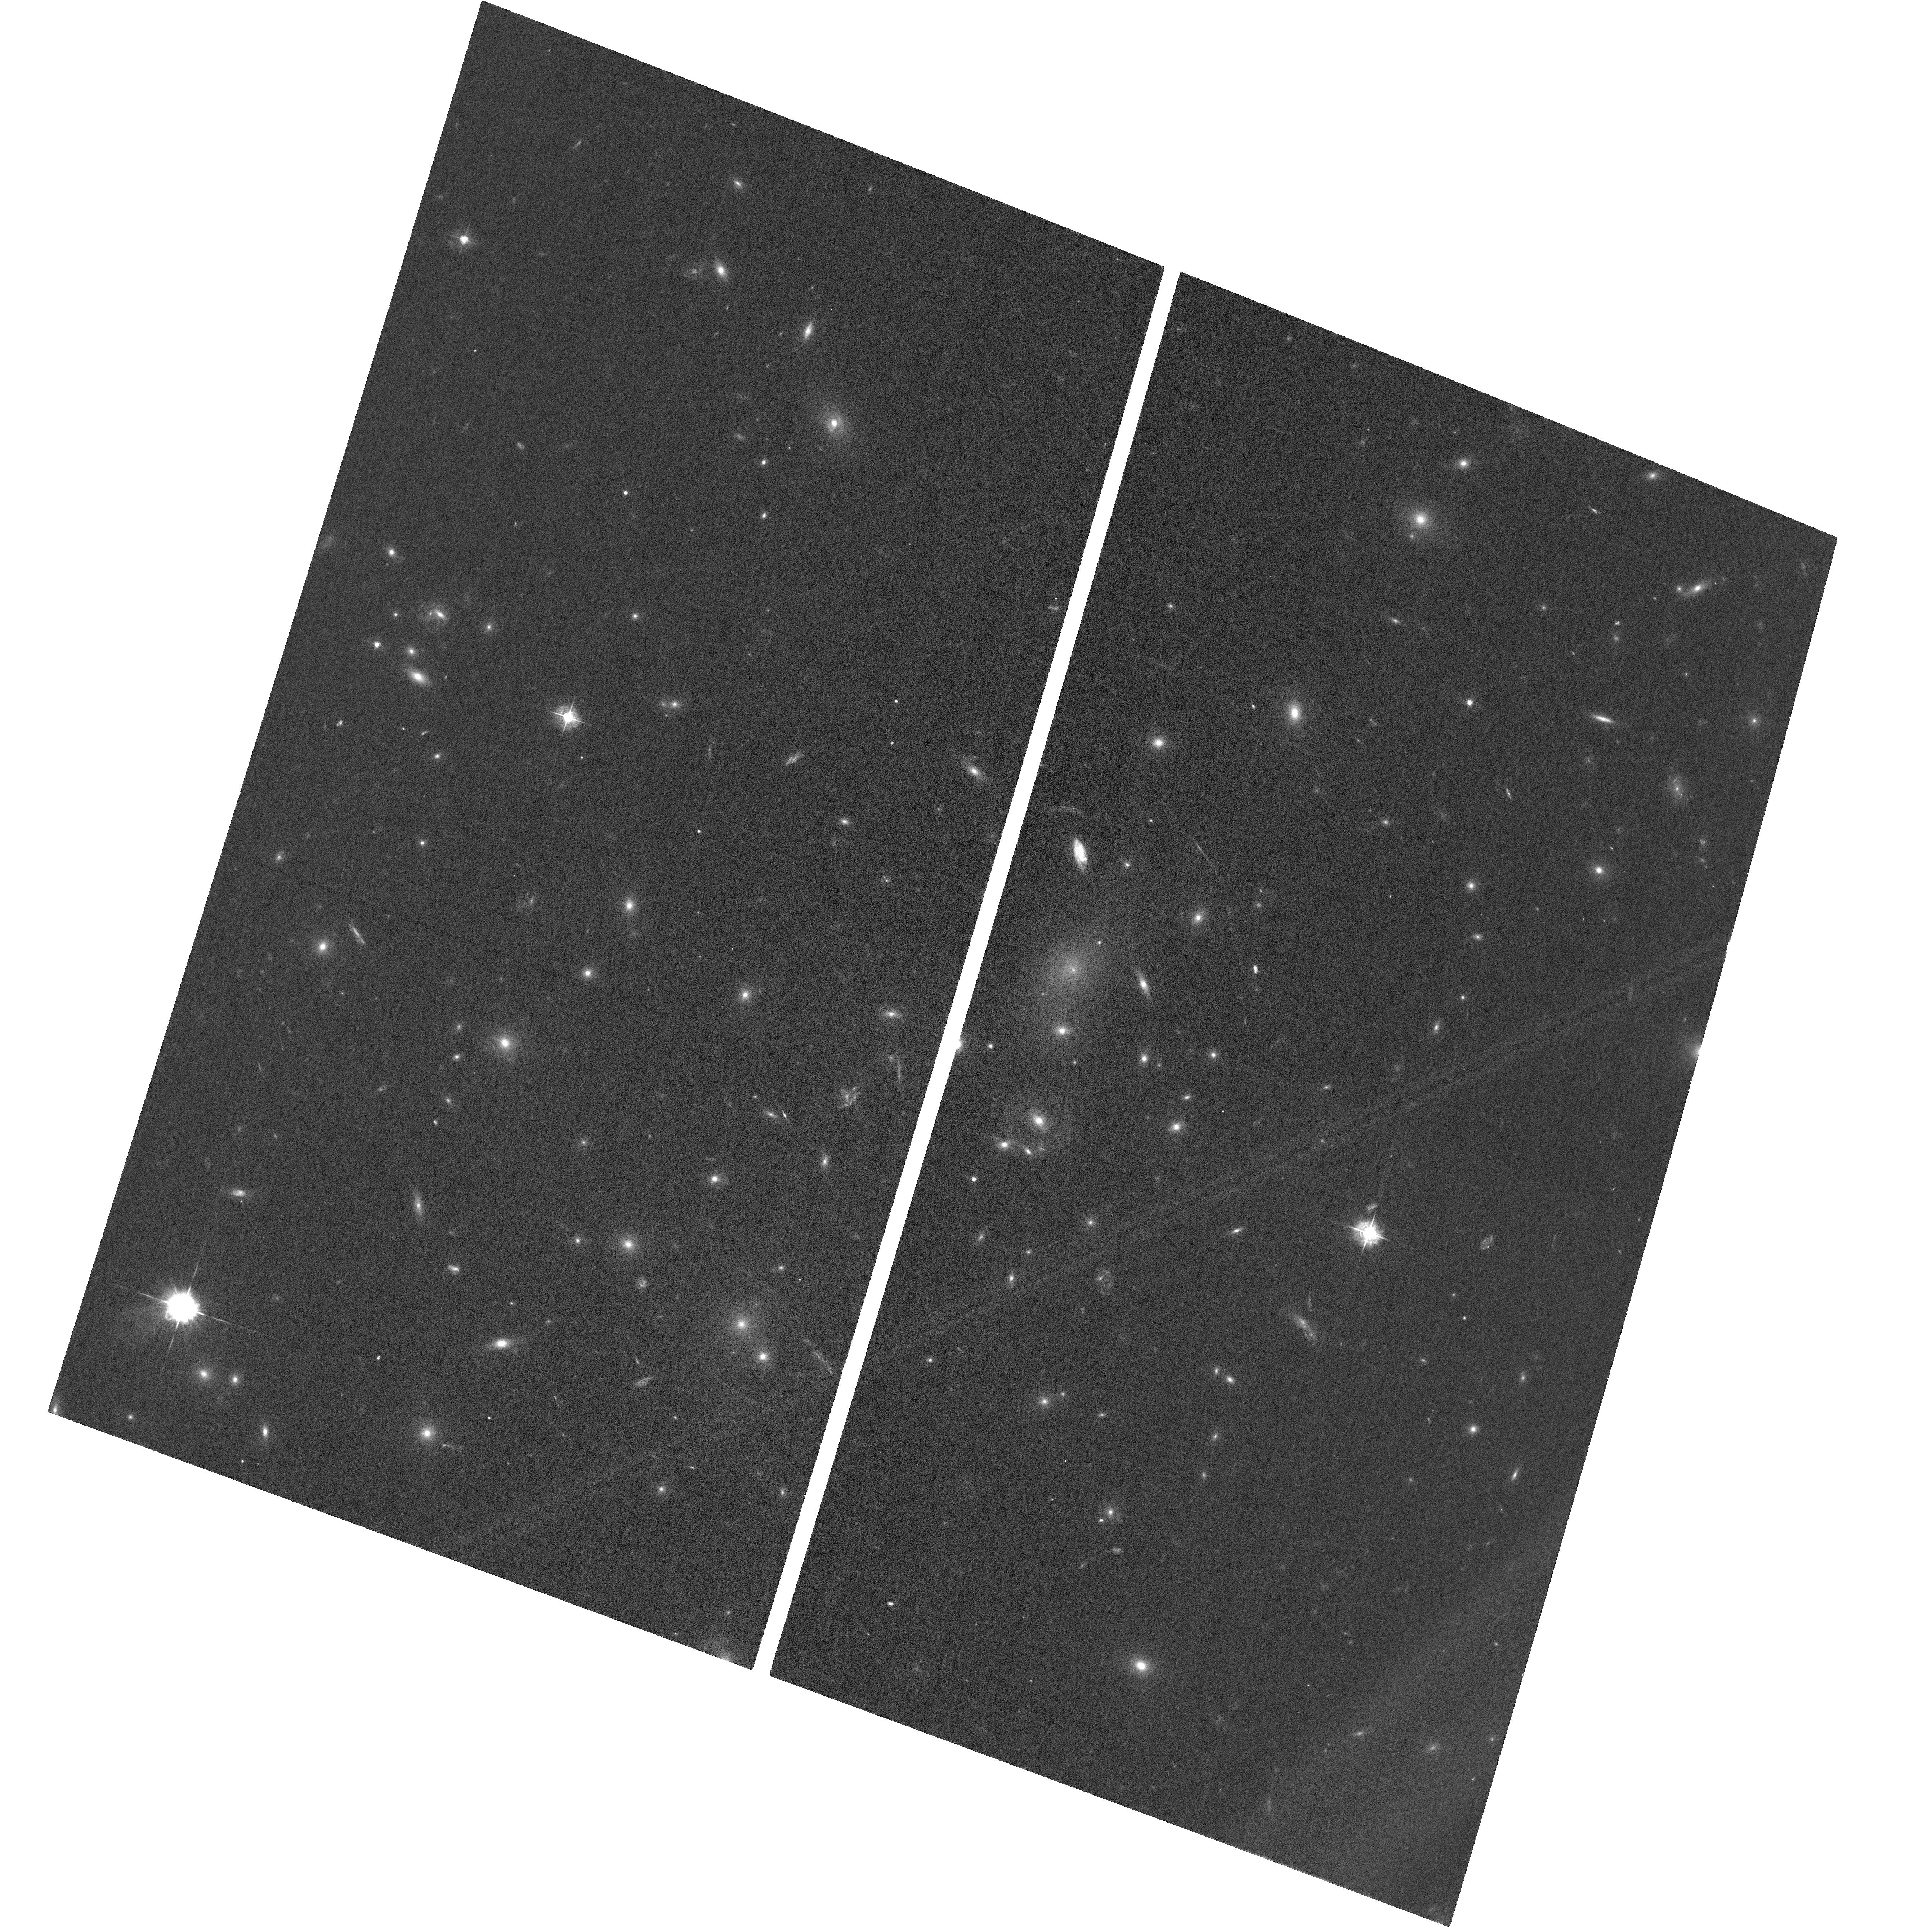
Target: ABELL2218
Instrument: ACS/WFC
Filter: F435W
Exposure: 58 min
Observation ID: hst_18227_01_acs_wfc_f435w_jfs901

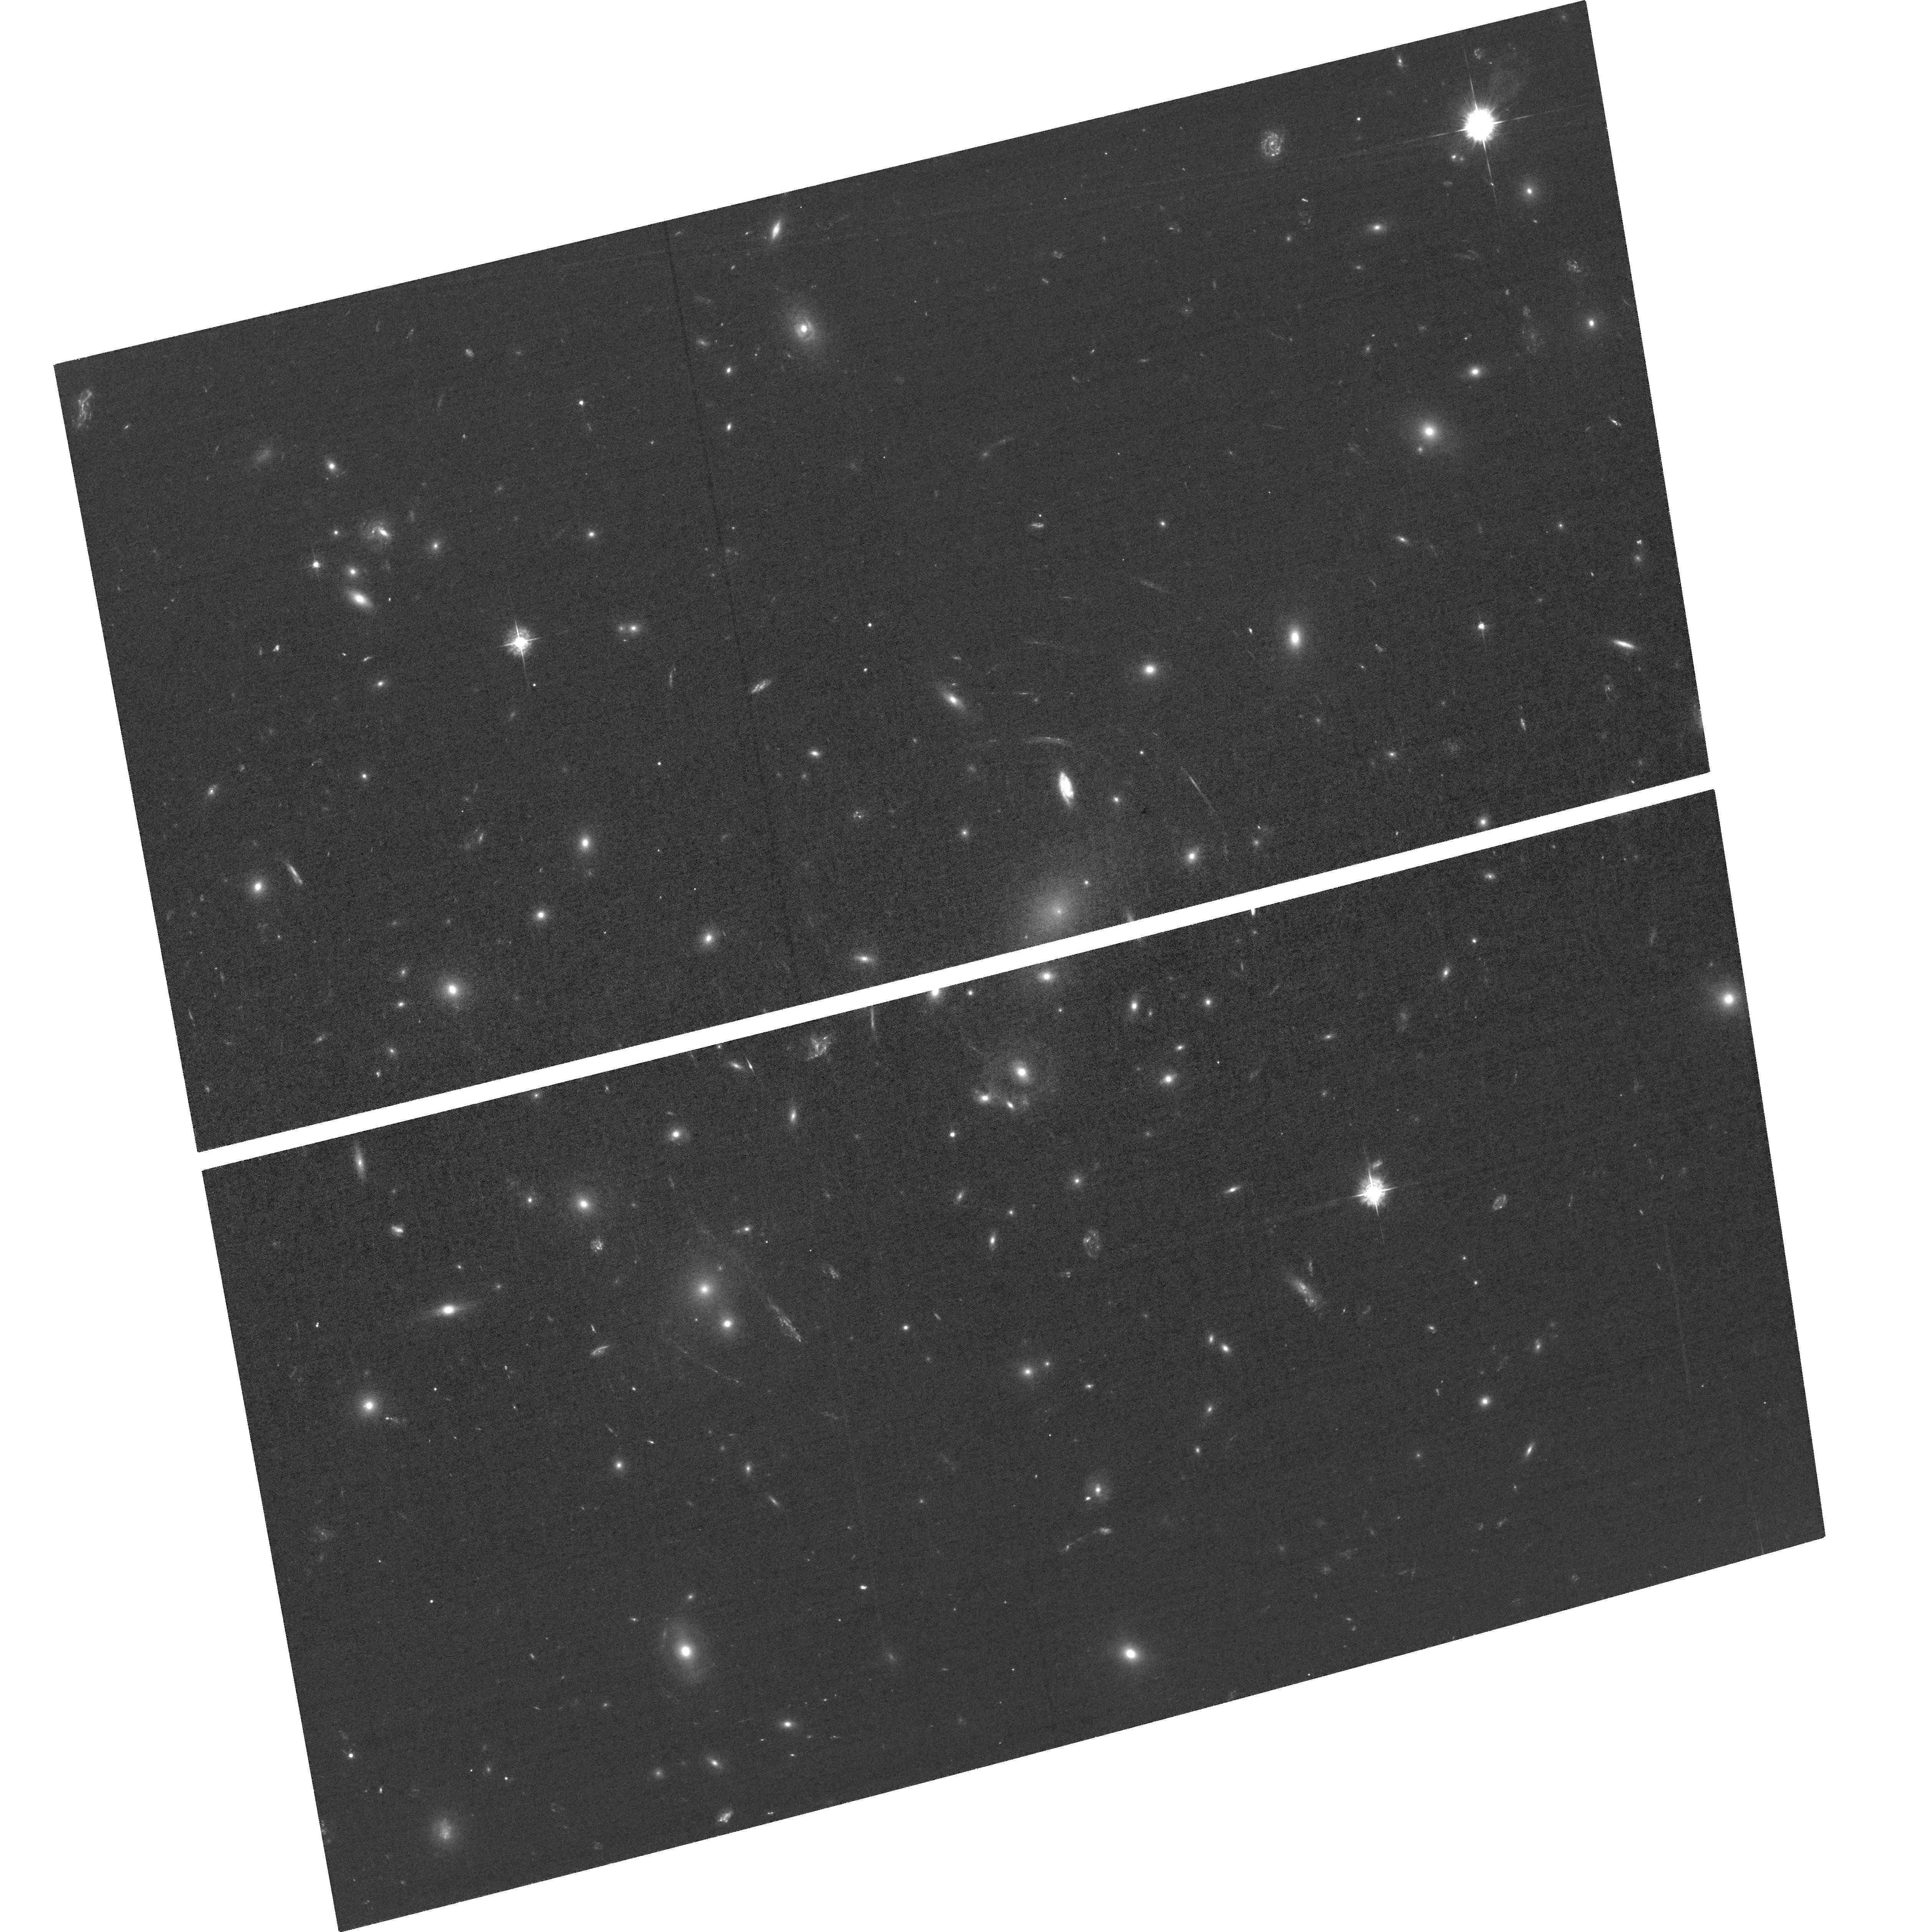
Target: ABELL2218-COPY
Instrument: ACS/WFC
Filter: F435W
Exposure: 1.7 h
Observation ID: hst_18227_03_acs_wfc_f435w_jfs903

Effect of CTE and post-flash on extended sources (PI: Stark, David Vincent)

Using observations of Abell 2218, a rich galaxy cluster that has not been observed since 2004, we will further study the effects of degraded CTE photometry and morphology of extended sources (i.e. small galaxies). We will also assess the impact of applying post-flash to raise the background level. The resulting data will be used in conjunction with previous calibration programs to help to develop and test correction formula for extended source photometry.